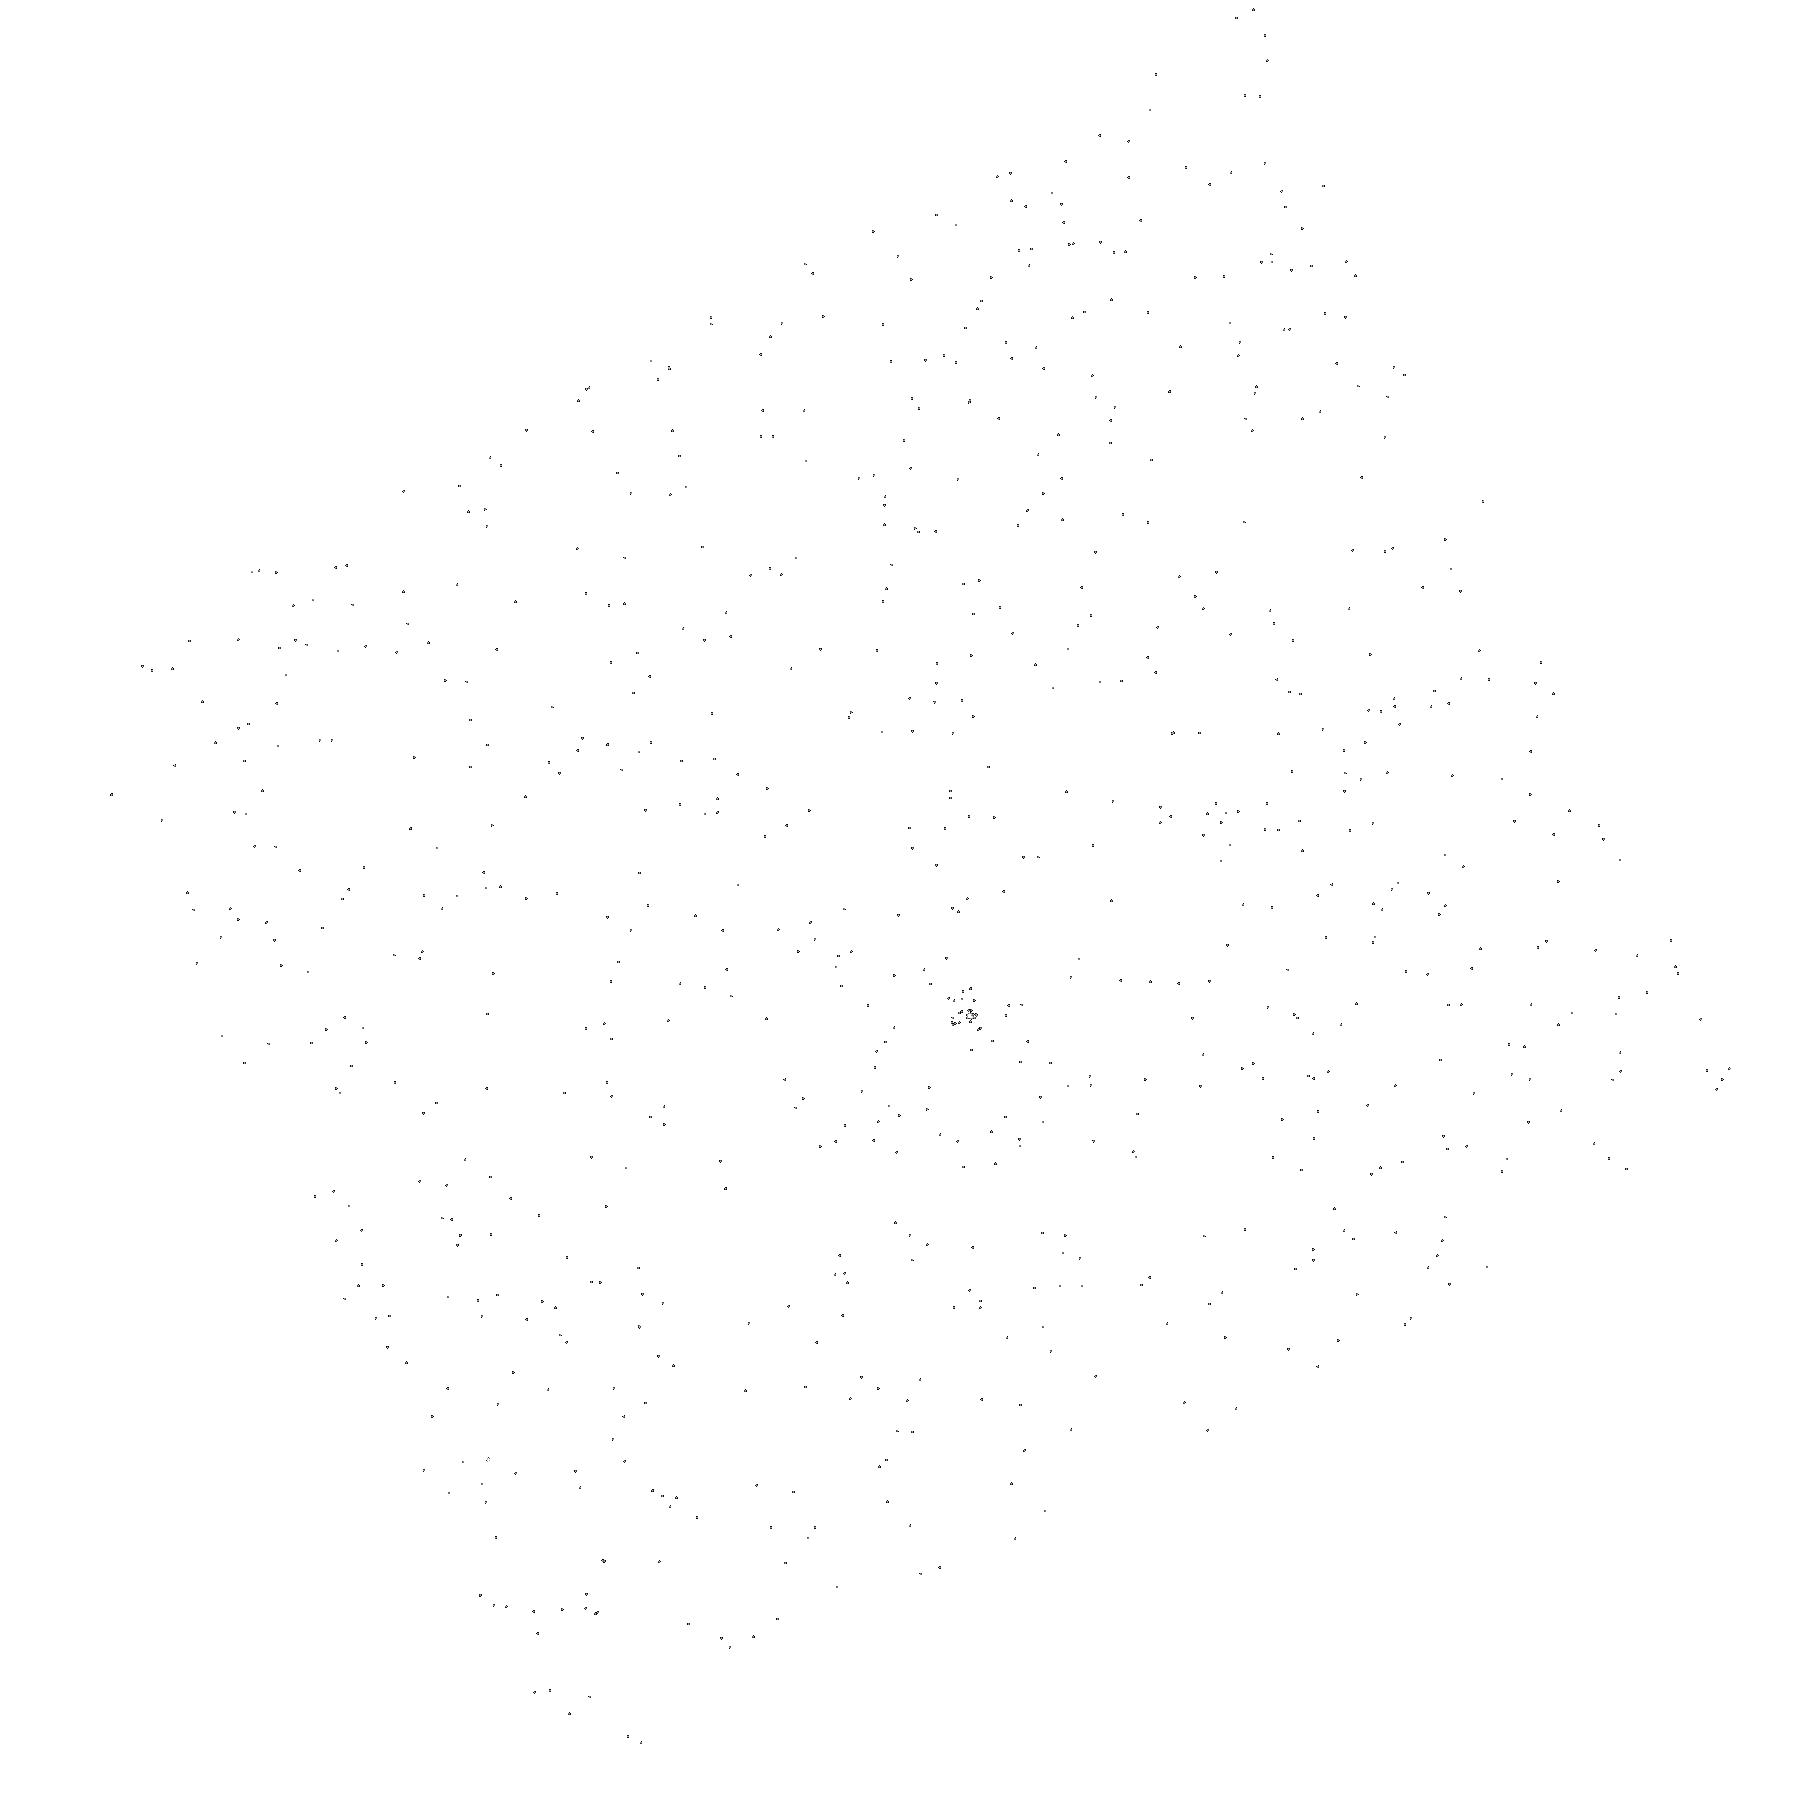
Target: SDSSJ151413.72+454911.8
Instrument: ACS/SBC
Filter: F140LP
Exposure: 1 min
Observation ID: hst_11163_06_acs_sbc_f140lp_j9zr06

Accreting Pulsating White Dwarfs in Cataclysmic Variables (PI: Szkody, Paula)

Recent ground-based observations have increased the number of known pulsating white dwarfs in close binaries with active mass transfer (cataclysmic variables) from 5 to 11 systems. Our past Cycles 8 and 11 STIS observations of the first 2 known, followed by our Cycle 13 SBC observations of the next 3 discovered, revealed the clear presence of the white dwarf and increased amplitude of the pulsations in the UV compared to the optical. The temperatures derived from the UV spectra show 4 systems are much hotter than non-interacting pulsating white dwarfs. A larger sample is needed to sort out the nature of the instability strip in accreting pulsators i.e. whether effects of composition and rotation due to accretion result in a well-defined instability strip as a function of Teff.